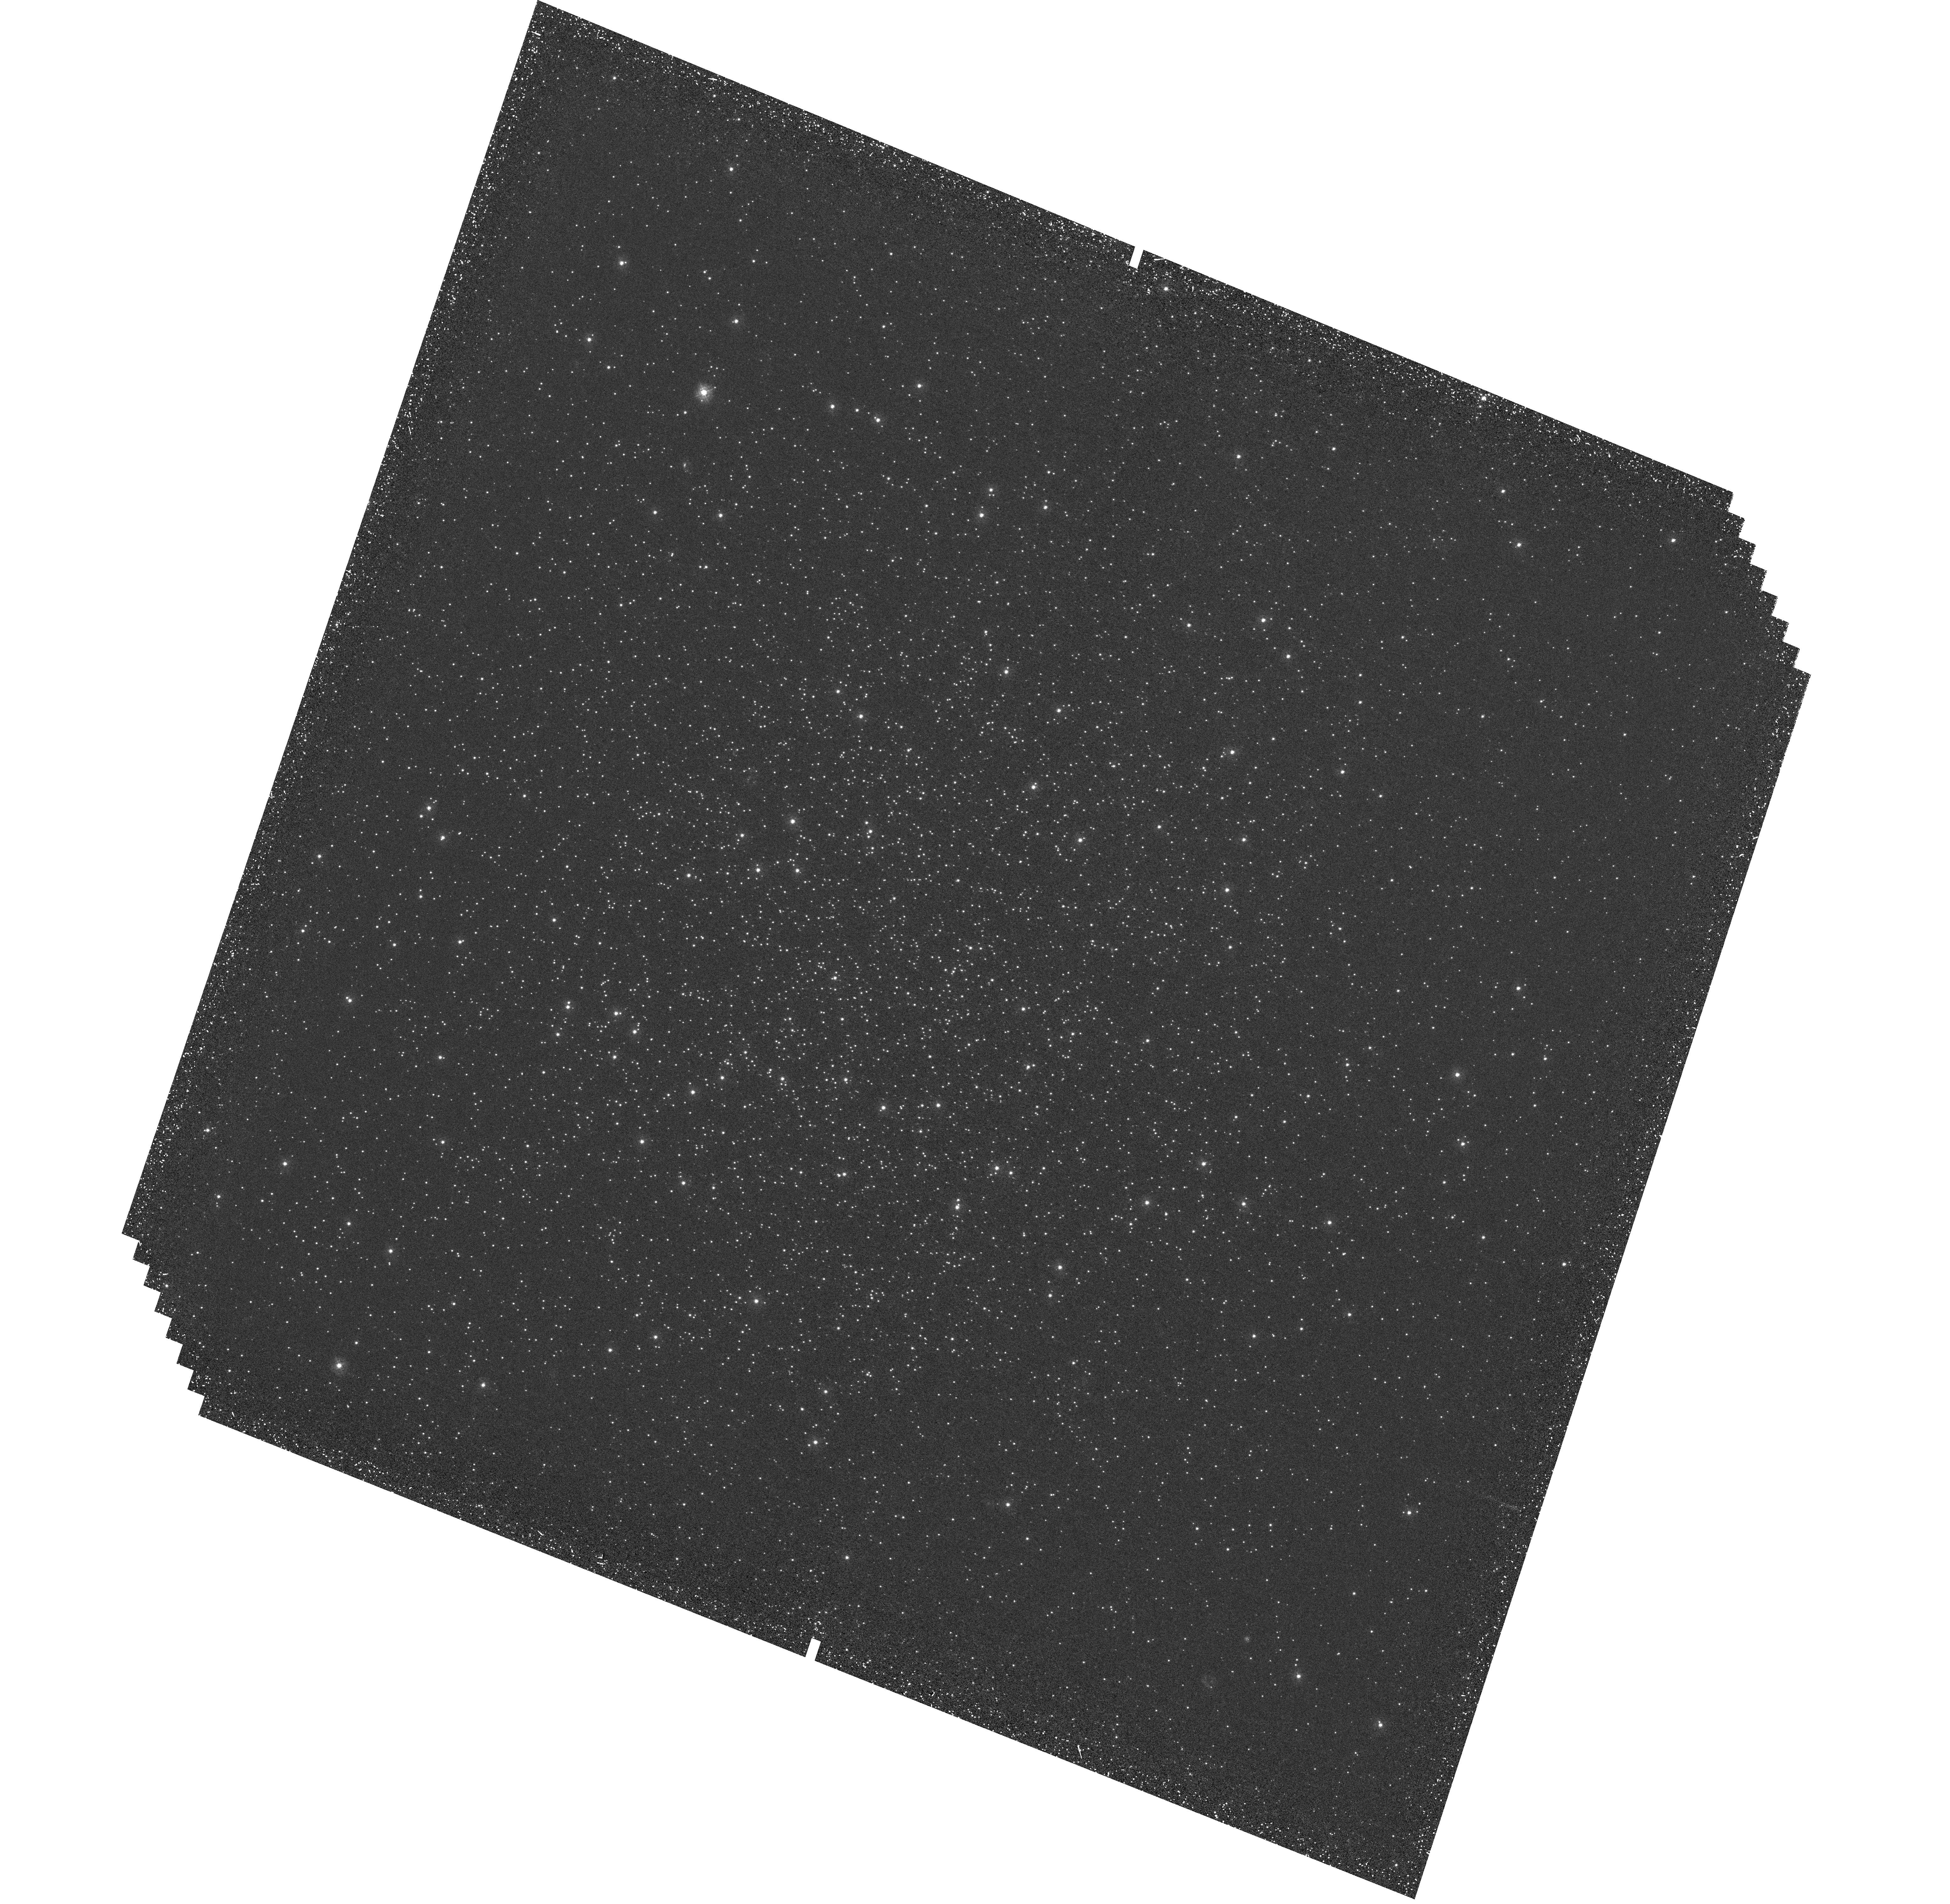
Target: IC4499
Instrument: WFC3/UVIS
Filter: F275W
Exposure: 2.4 h
Observation ID: hst_14723_01_wfc3_uvis_f275w_id6q01

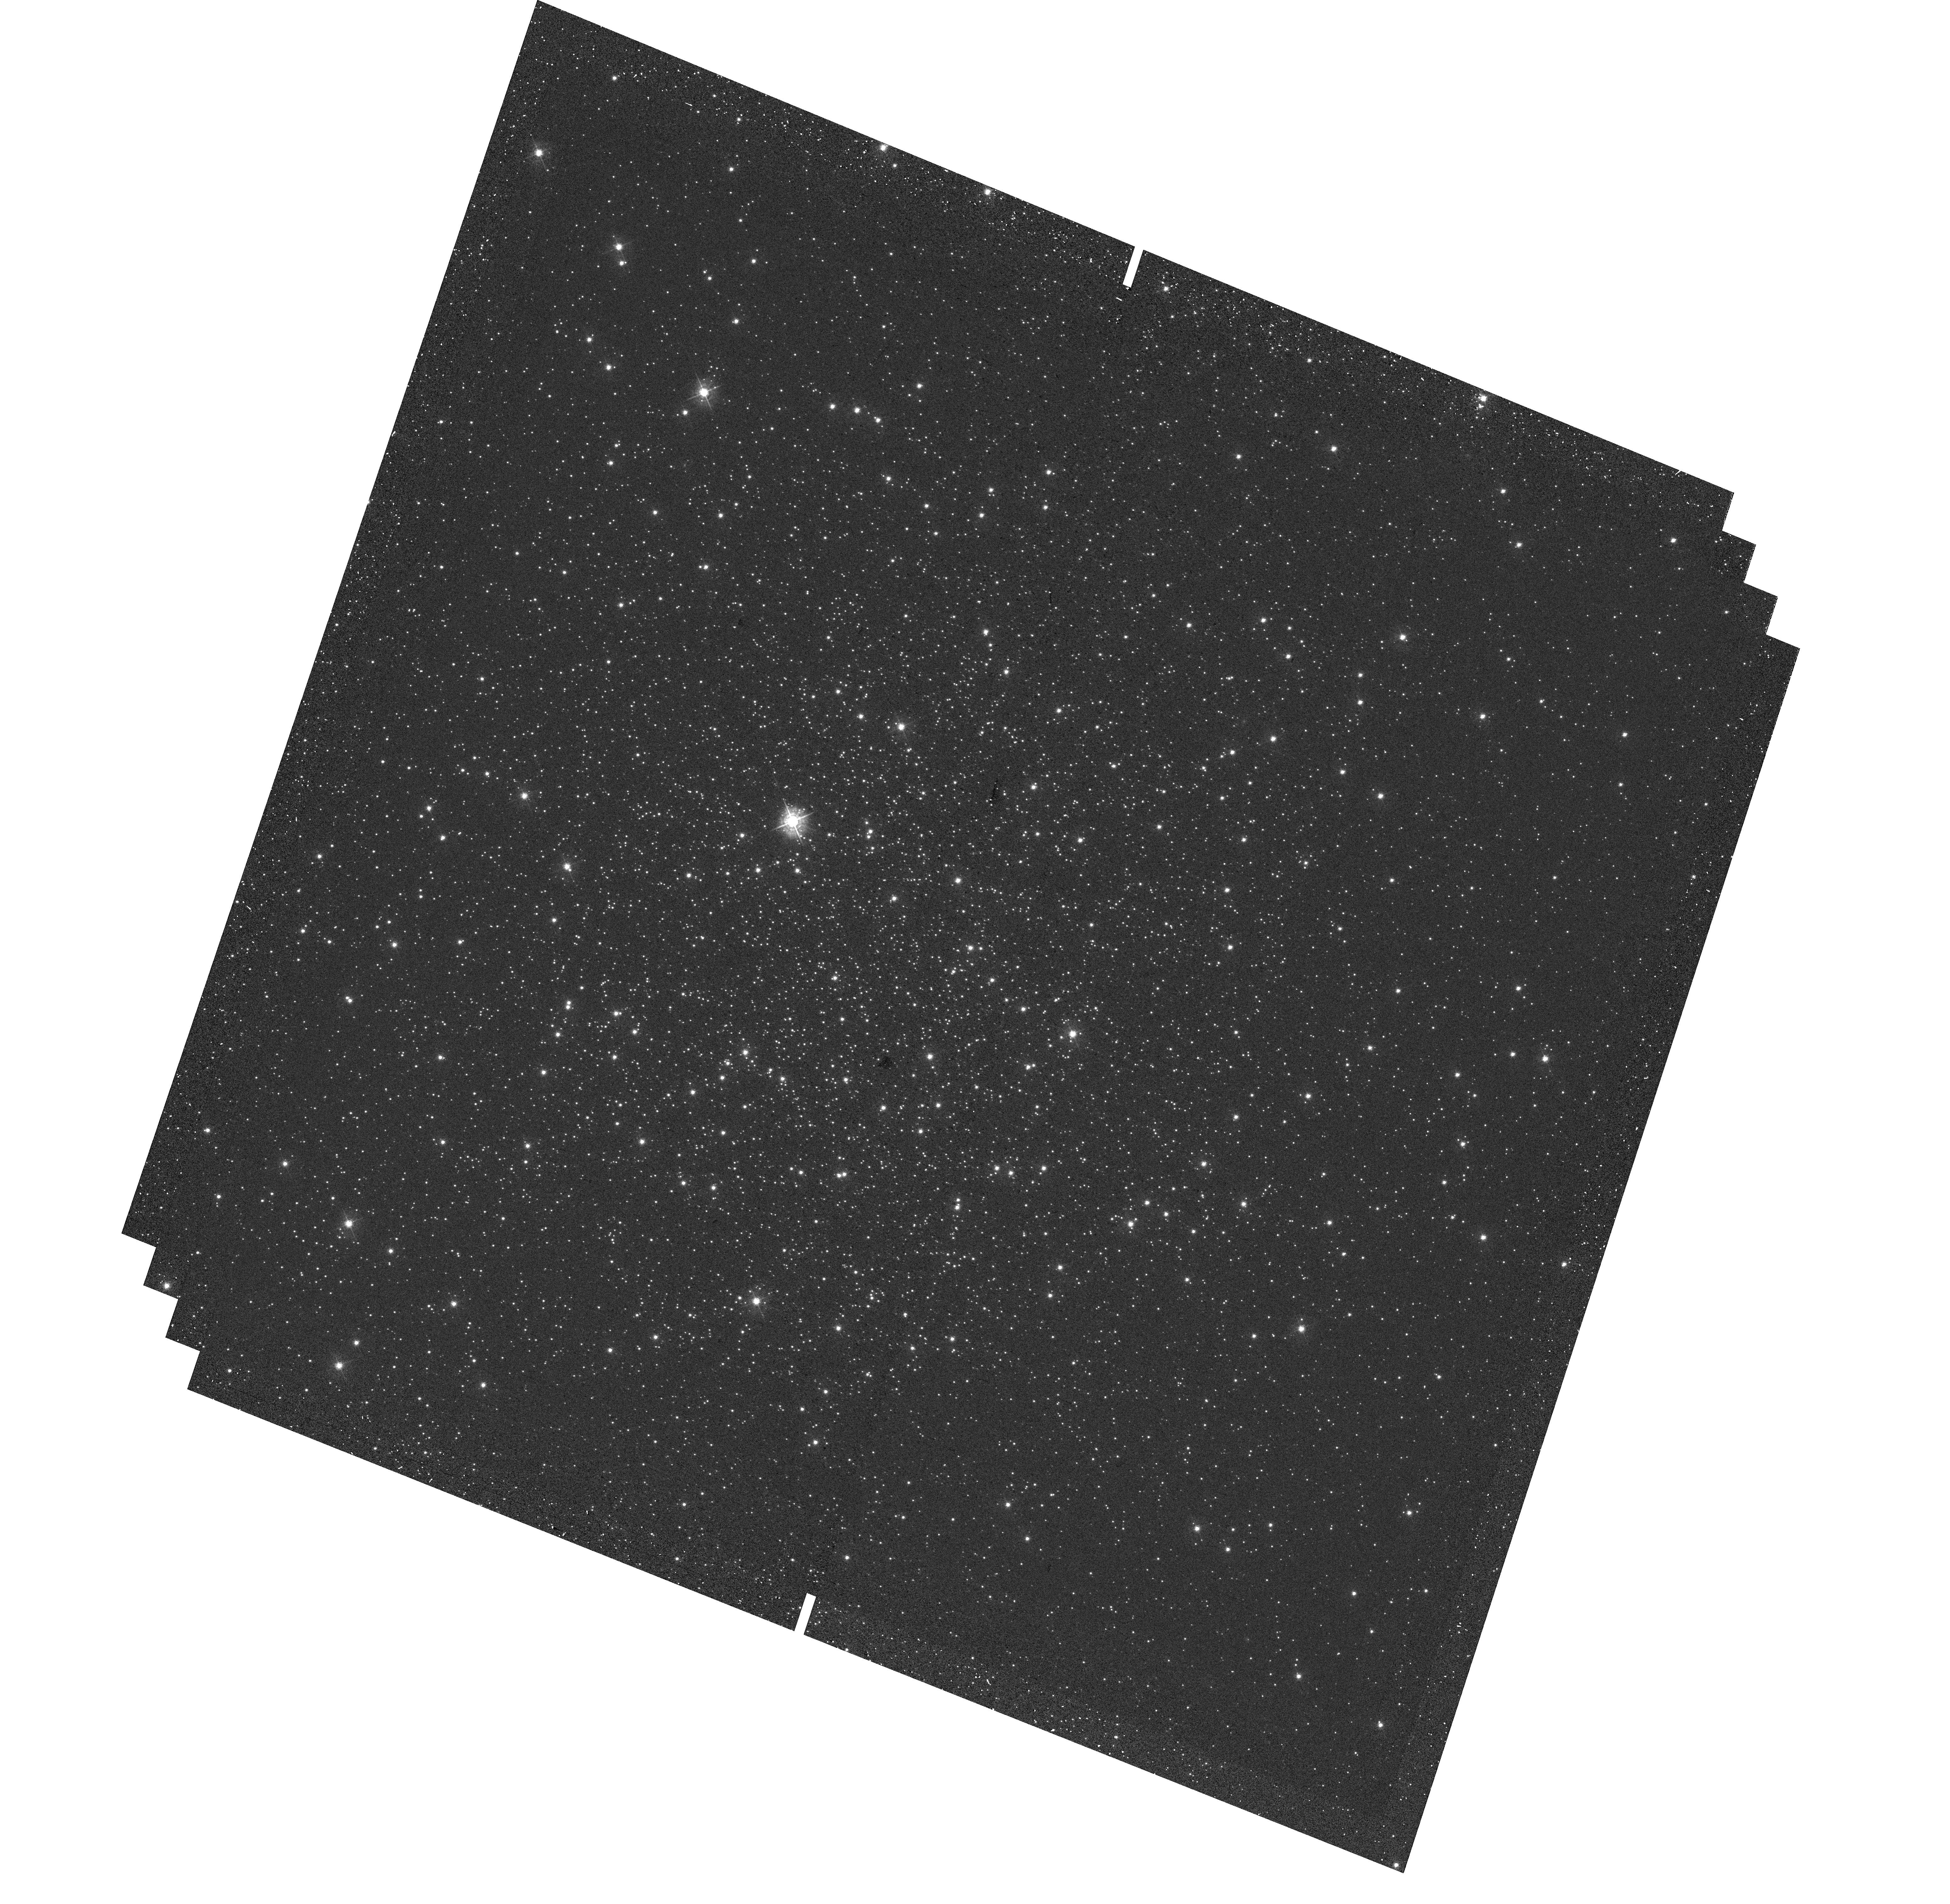
Target: IC4499
Instrument: WFC3/UVIS
Filter: F438W
Exposure: 6 min
Observation ID: hst_14723_01_wfc3_uvis_f438w_id6q01

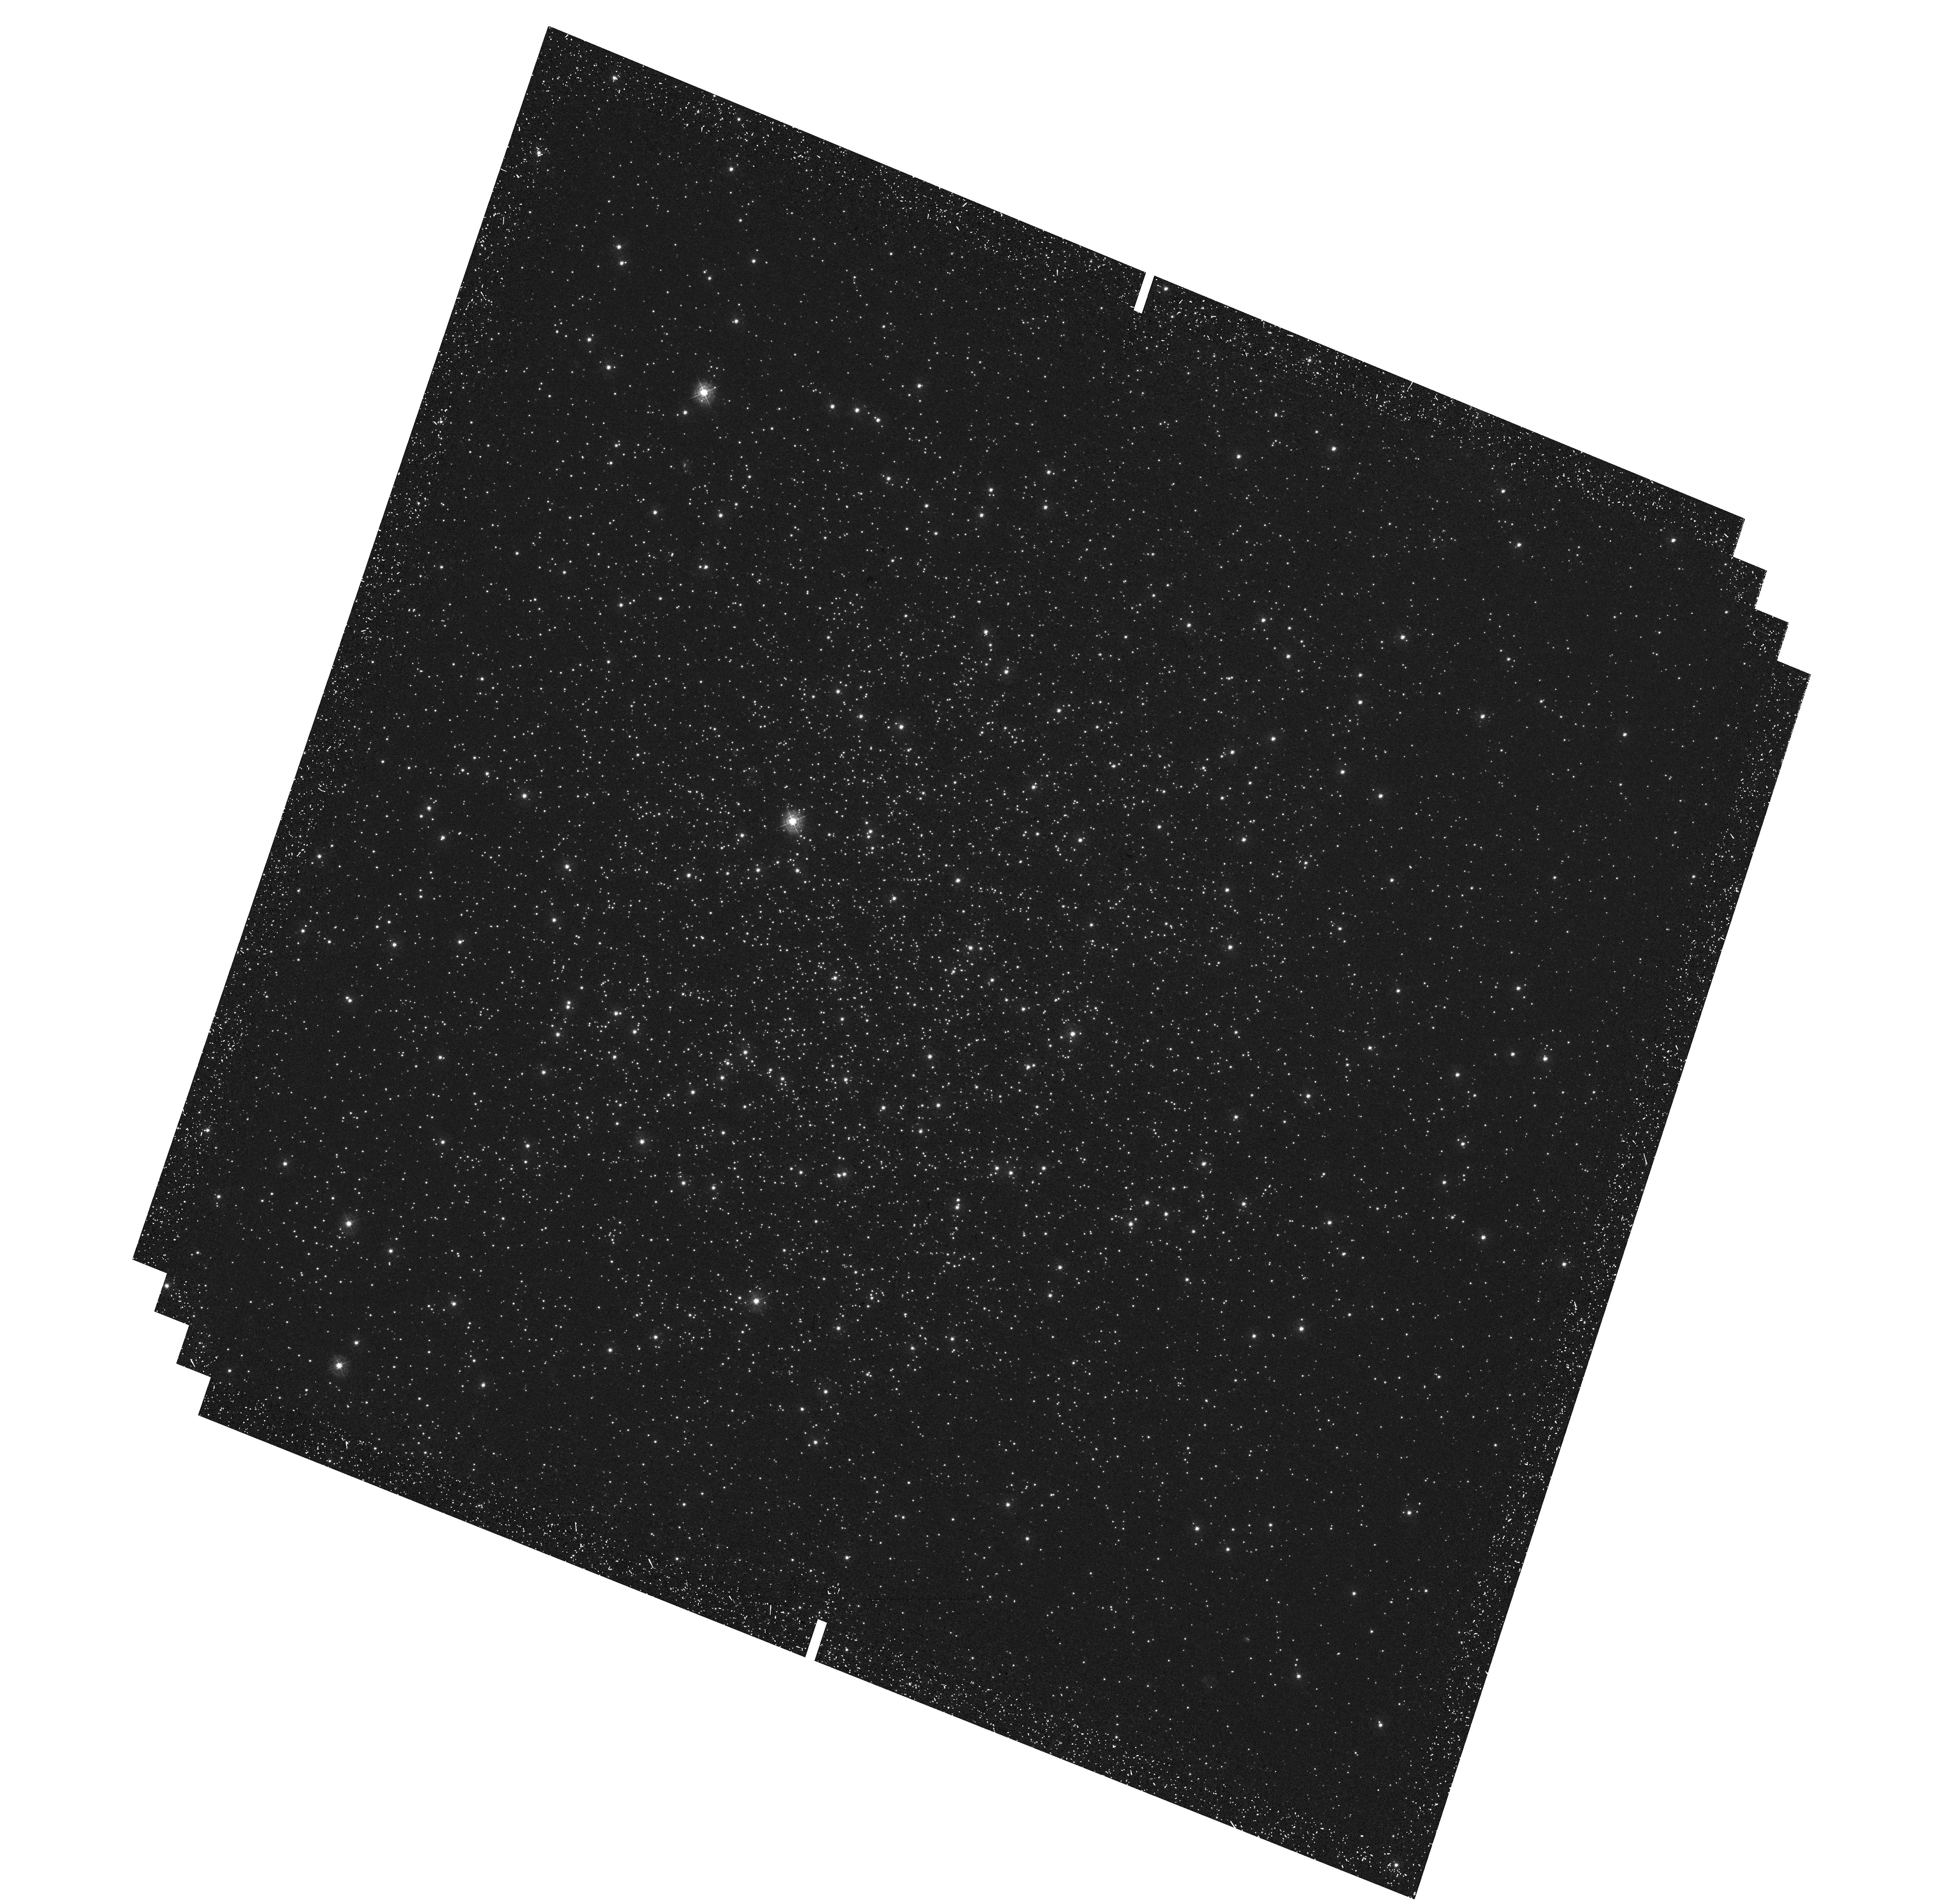
Target: IC4499
Instrument: WFC3/UVIS
Filter: F336W
Exposure: 43 min
Observation ID: hst_14723_01_wfc3_uvis_f336w_id6q01

What controls the onset of the multiple population phenomenon within globular clusters? (PI: Dalessandro, Emanuele)

The origin of the multiple populations (MPs) seen in nearly all globular clusters (GCs) is still unknown, with all suggested scenarios having serious shortcomings. While large ground based spectroscopic samples and space based imaging surveys have provided a wealth of data and shown how complex the situation is, they have not been able to pinpoint the GC property that controls whether MPs are present. GC mass is traditionally the assumed dominant factor, but recent results suggest a more complex scenario where the mass cannot be the only parameter. Hence, in order to make progress we need to understand which objects (if any) do not host MPs, and ultimately which property is responsible for the onset of MPs. Here we target two GCs that have been suggested to not host MPs (based on ground based imaging or abundance analyses of small stellar samples), Ruprecht 106 and IC 4499. These two clusters are "typical" in terms of age and mass of GCs, which would make the lack of MPs all the more surprising, if confirmed. If so, more exotic properties may have played a role (i.e., the type of galaxy where the clusters formed).